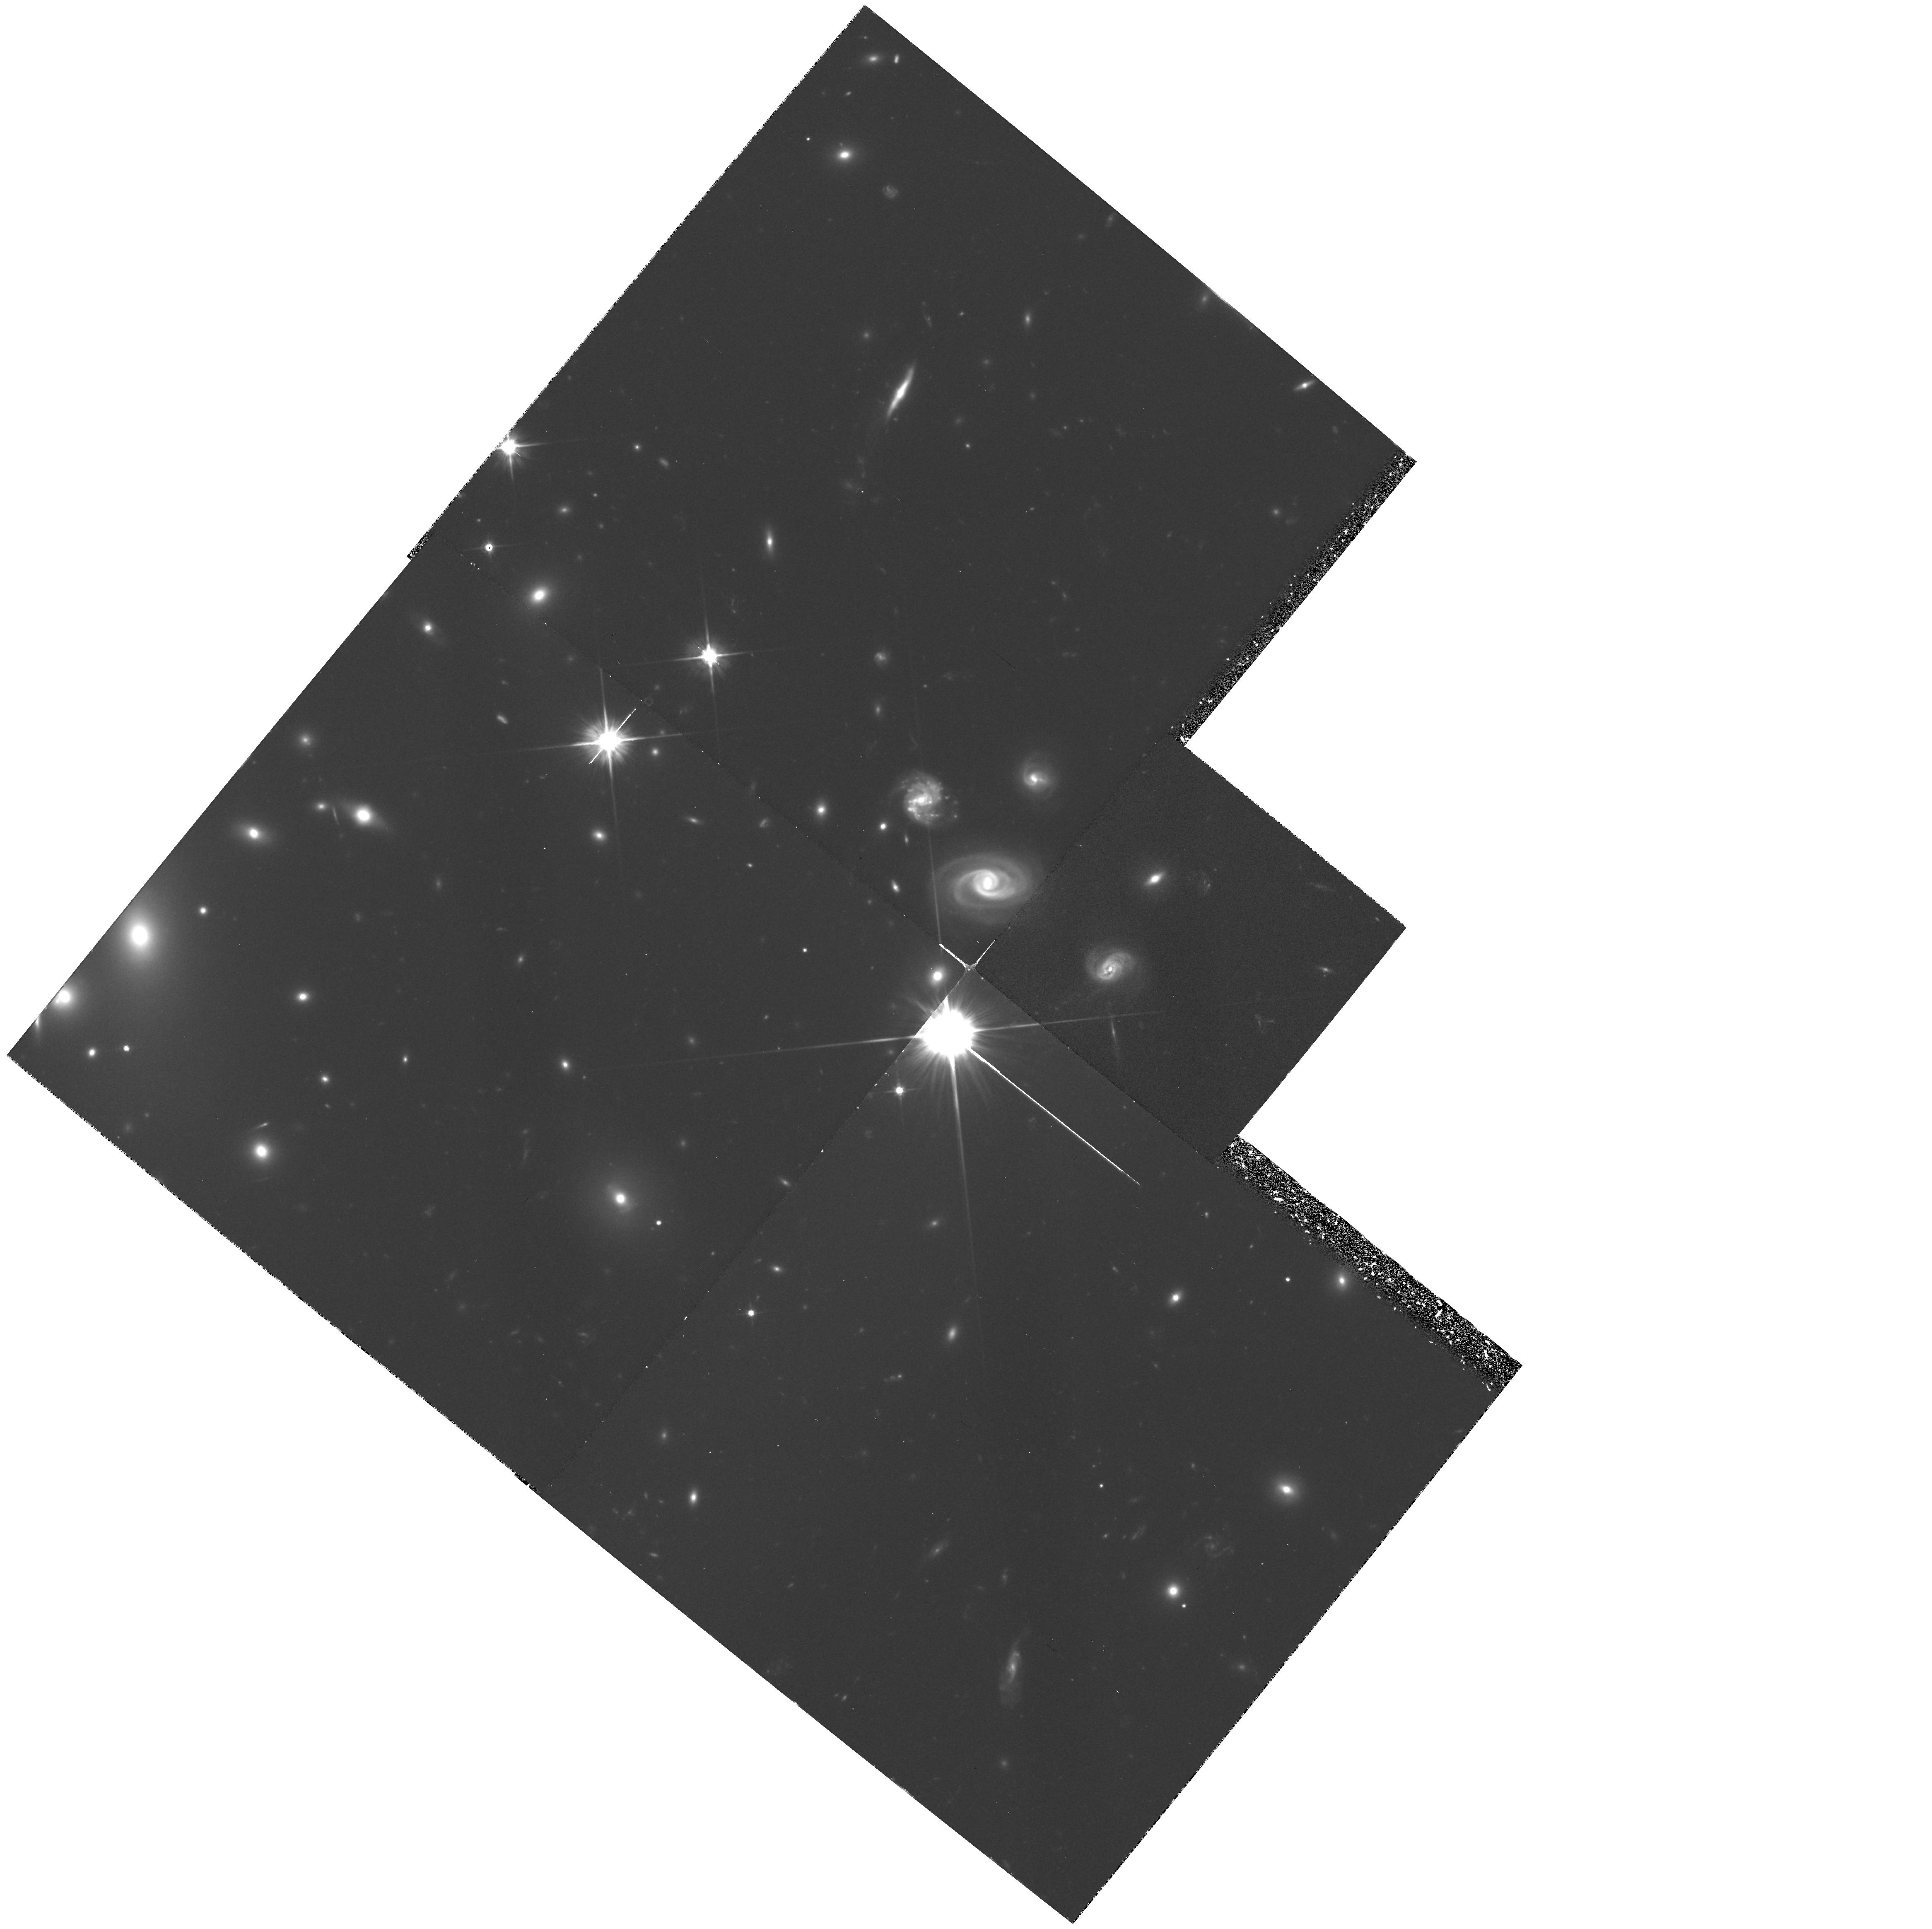
Target: ABELL0665-POS1
Instrument: WFPC2/PC
Filter: F606W
Exposure: 1.4 h
Observation ID: hst_5458_02_wfpc2_pc_f606w_u2gk02

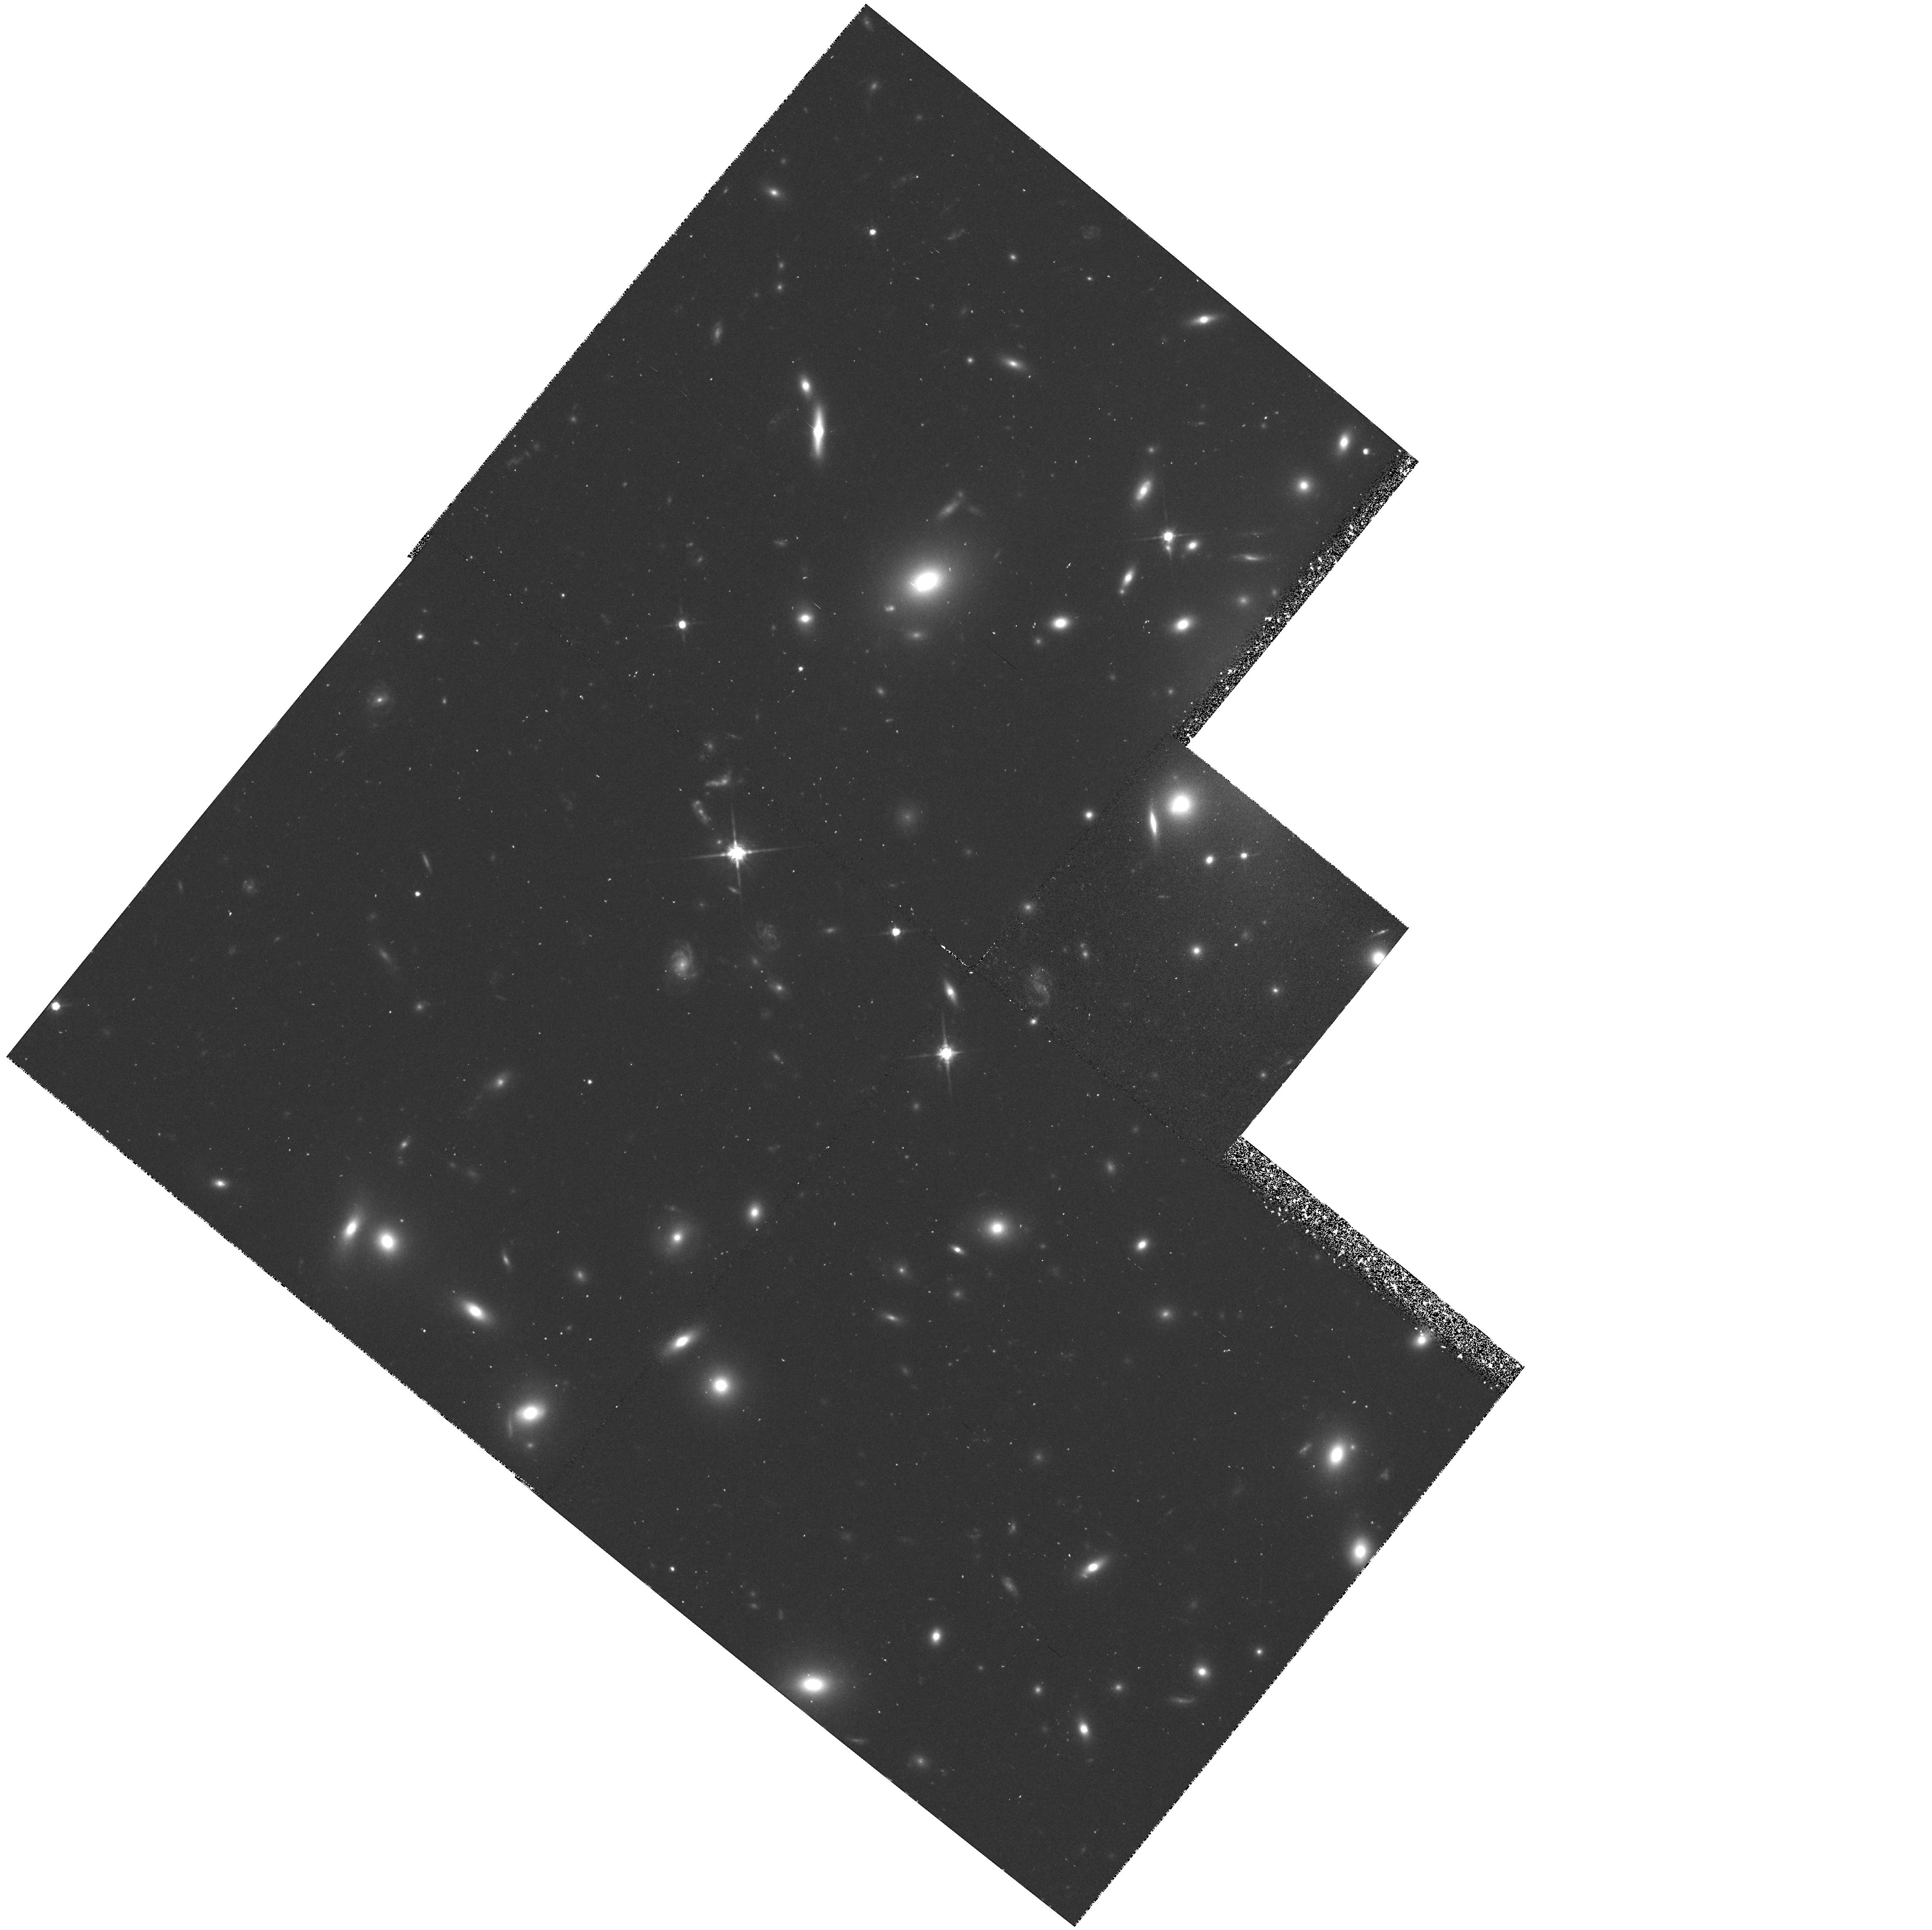
Target: ABELL0665-POS2
Instrument: WFPC2/PC
Filter: F814W
Exposure: 1.2 h
Observation ID: hst_5458_01_wfpc2_pc_f814w_u2gk01

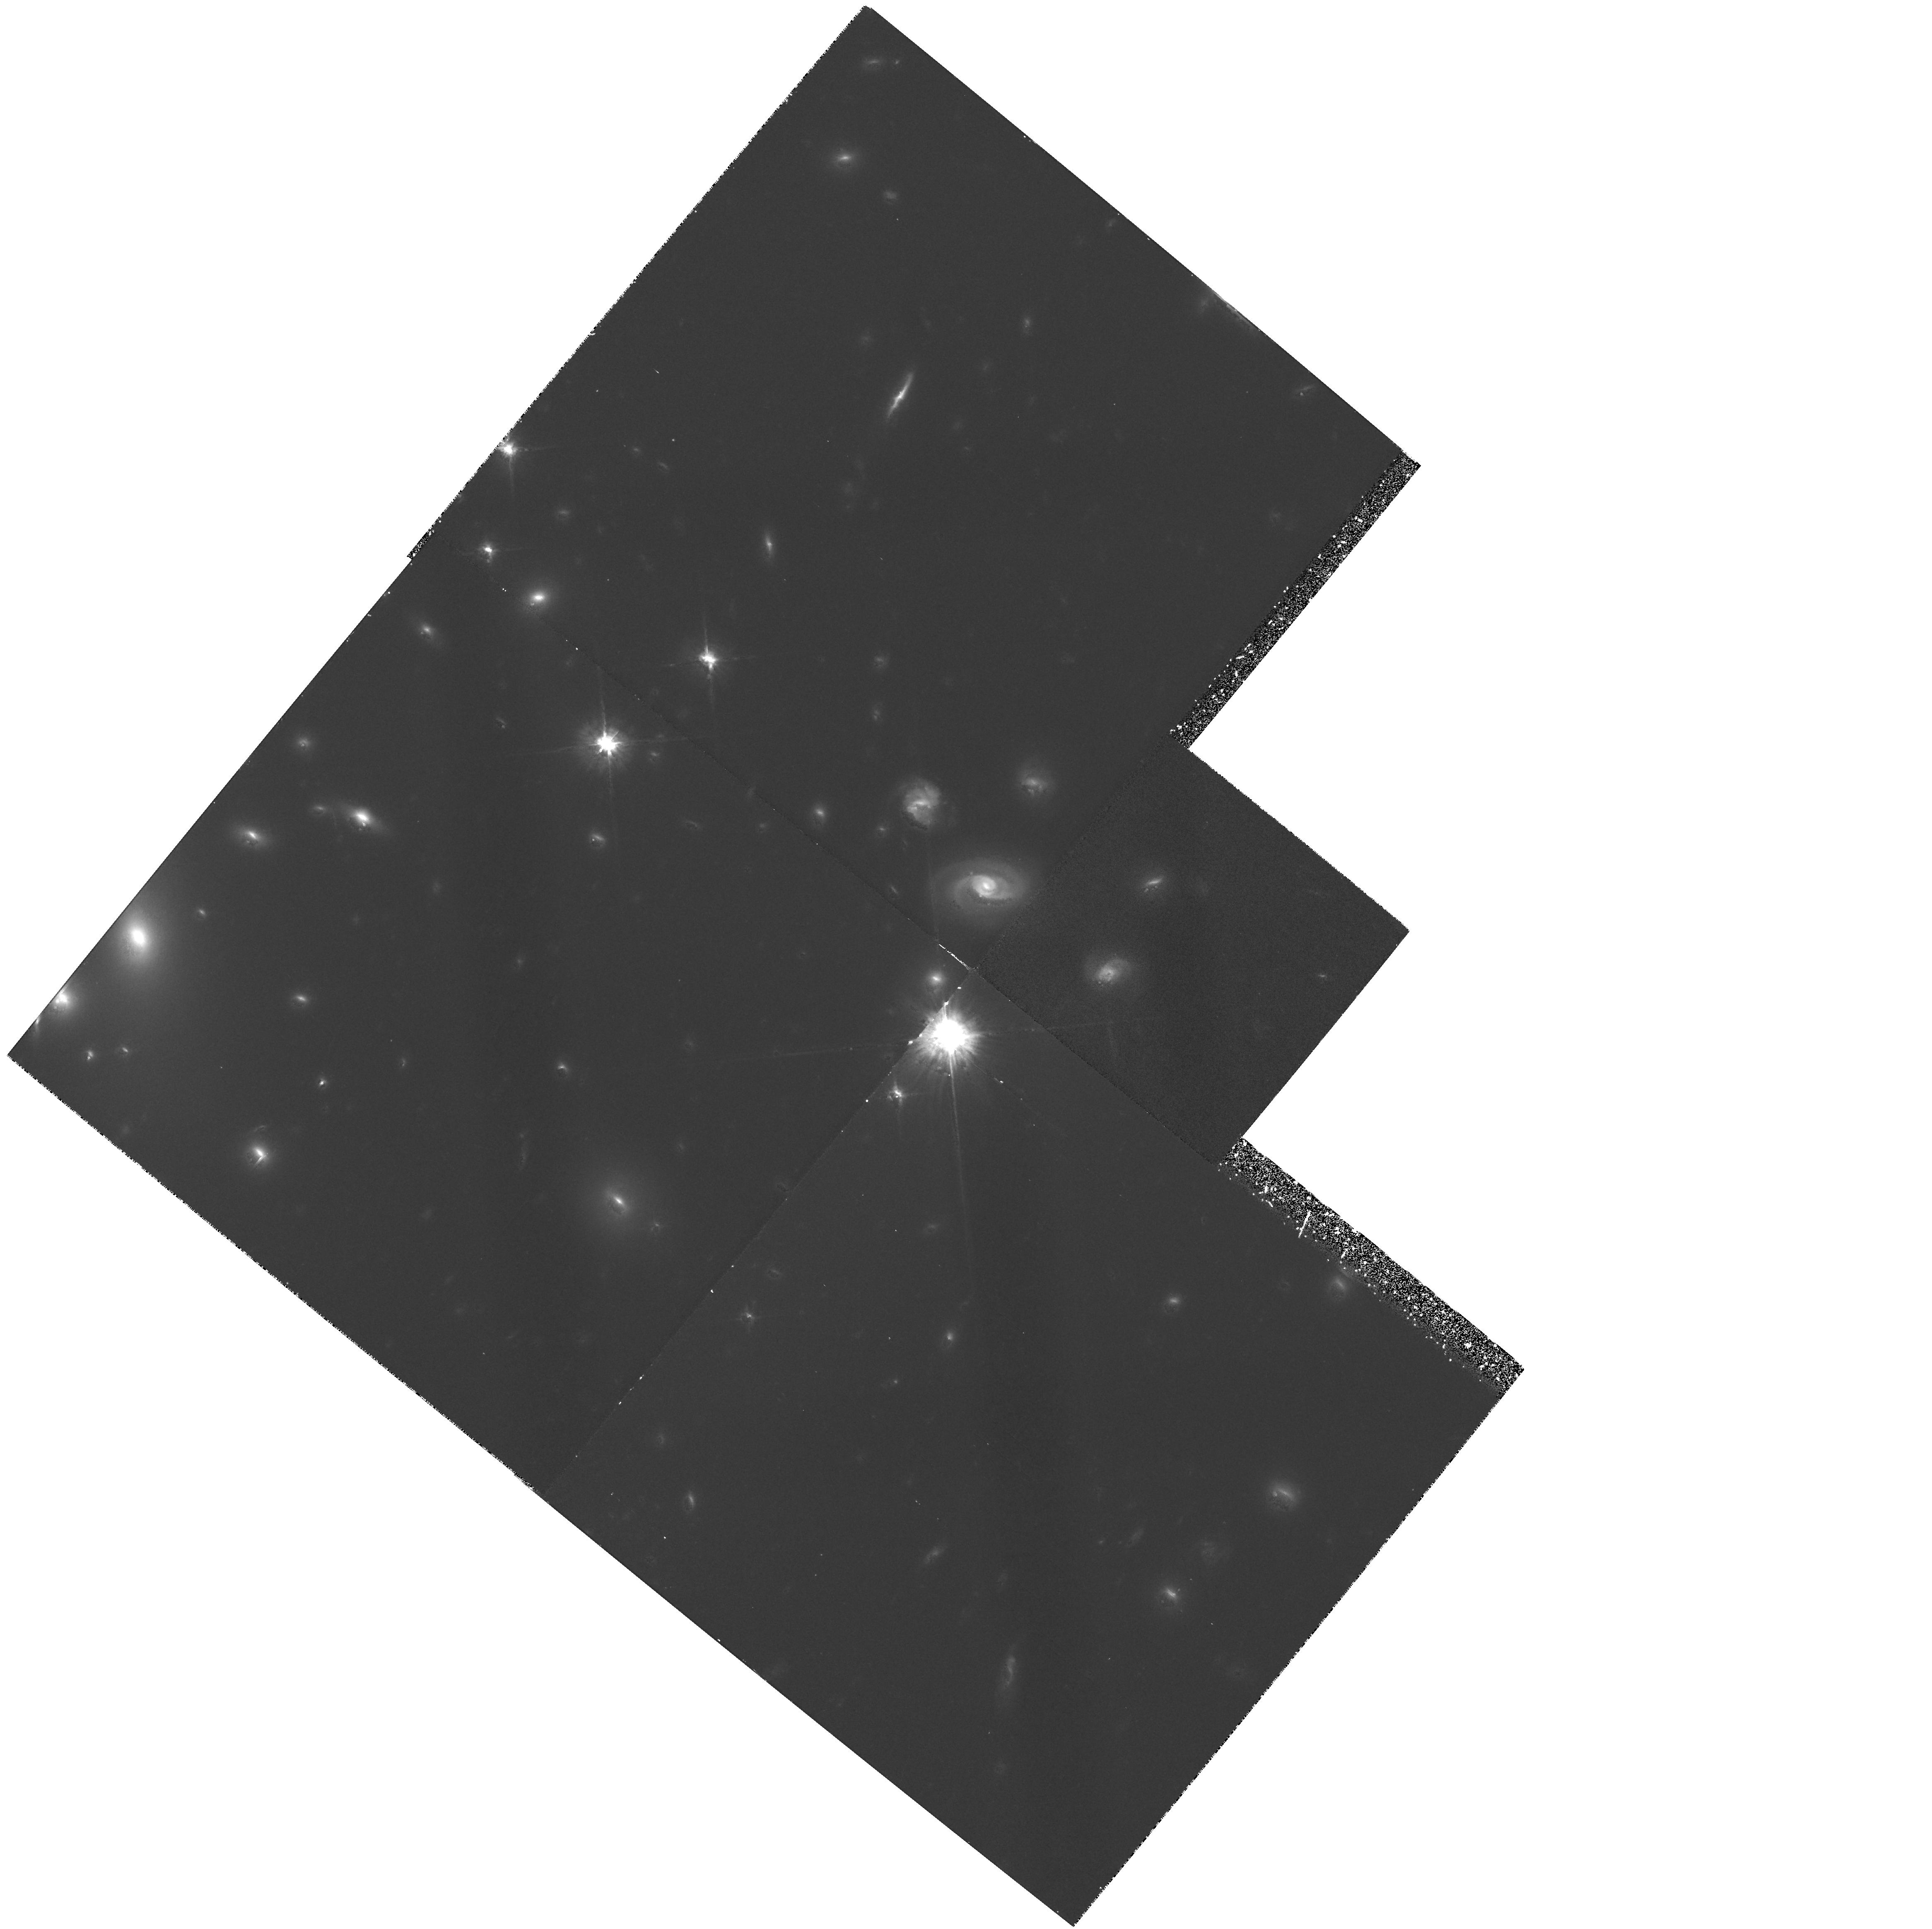
Target: ABELL0665-POS1
Instrument: WFPC2/PC
Filter: F814W
Exposure: 1.3 h
Observation ID: hst_5458_02_wfpc2_pc_f814w_u2gk02

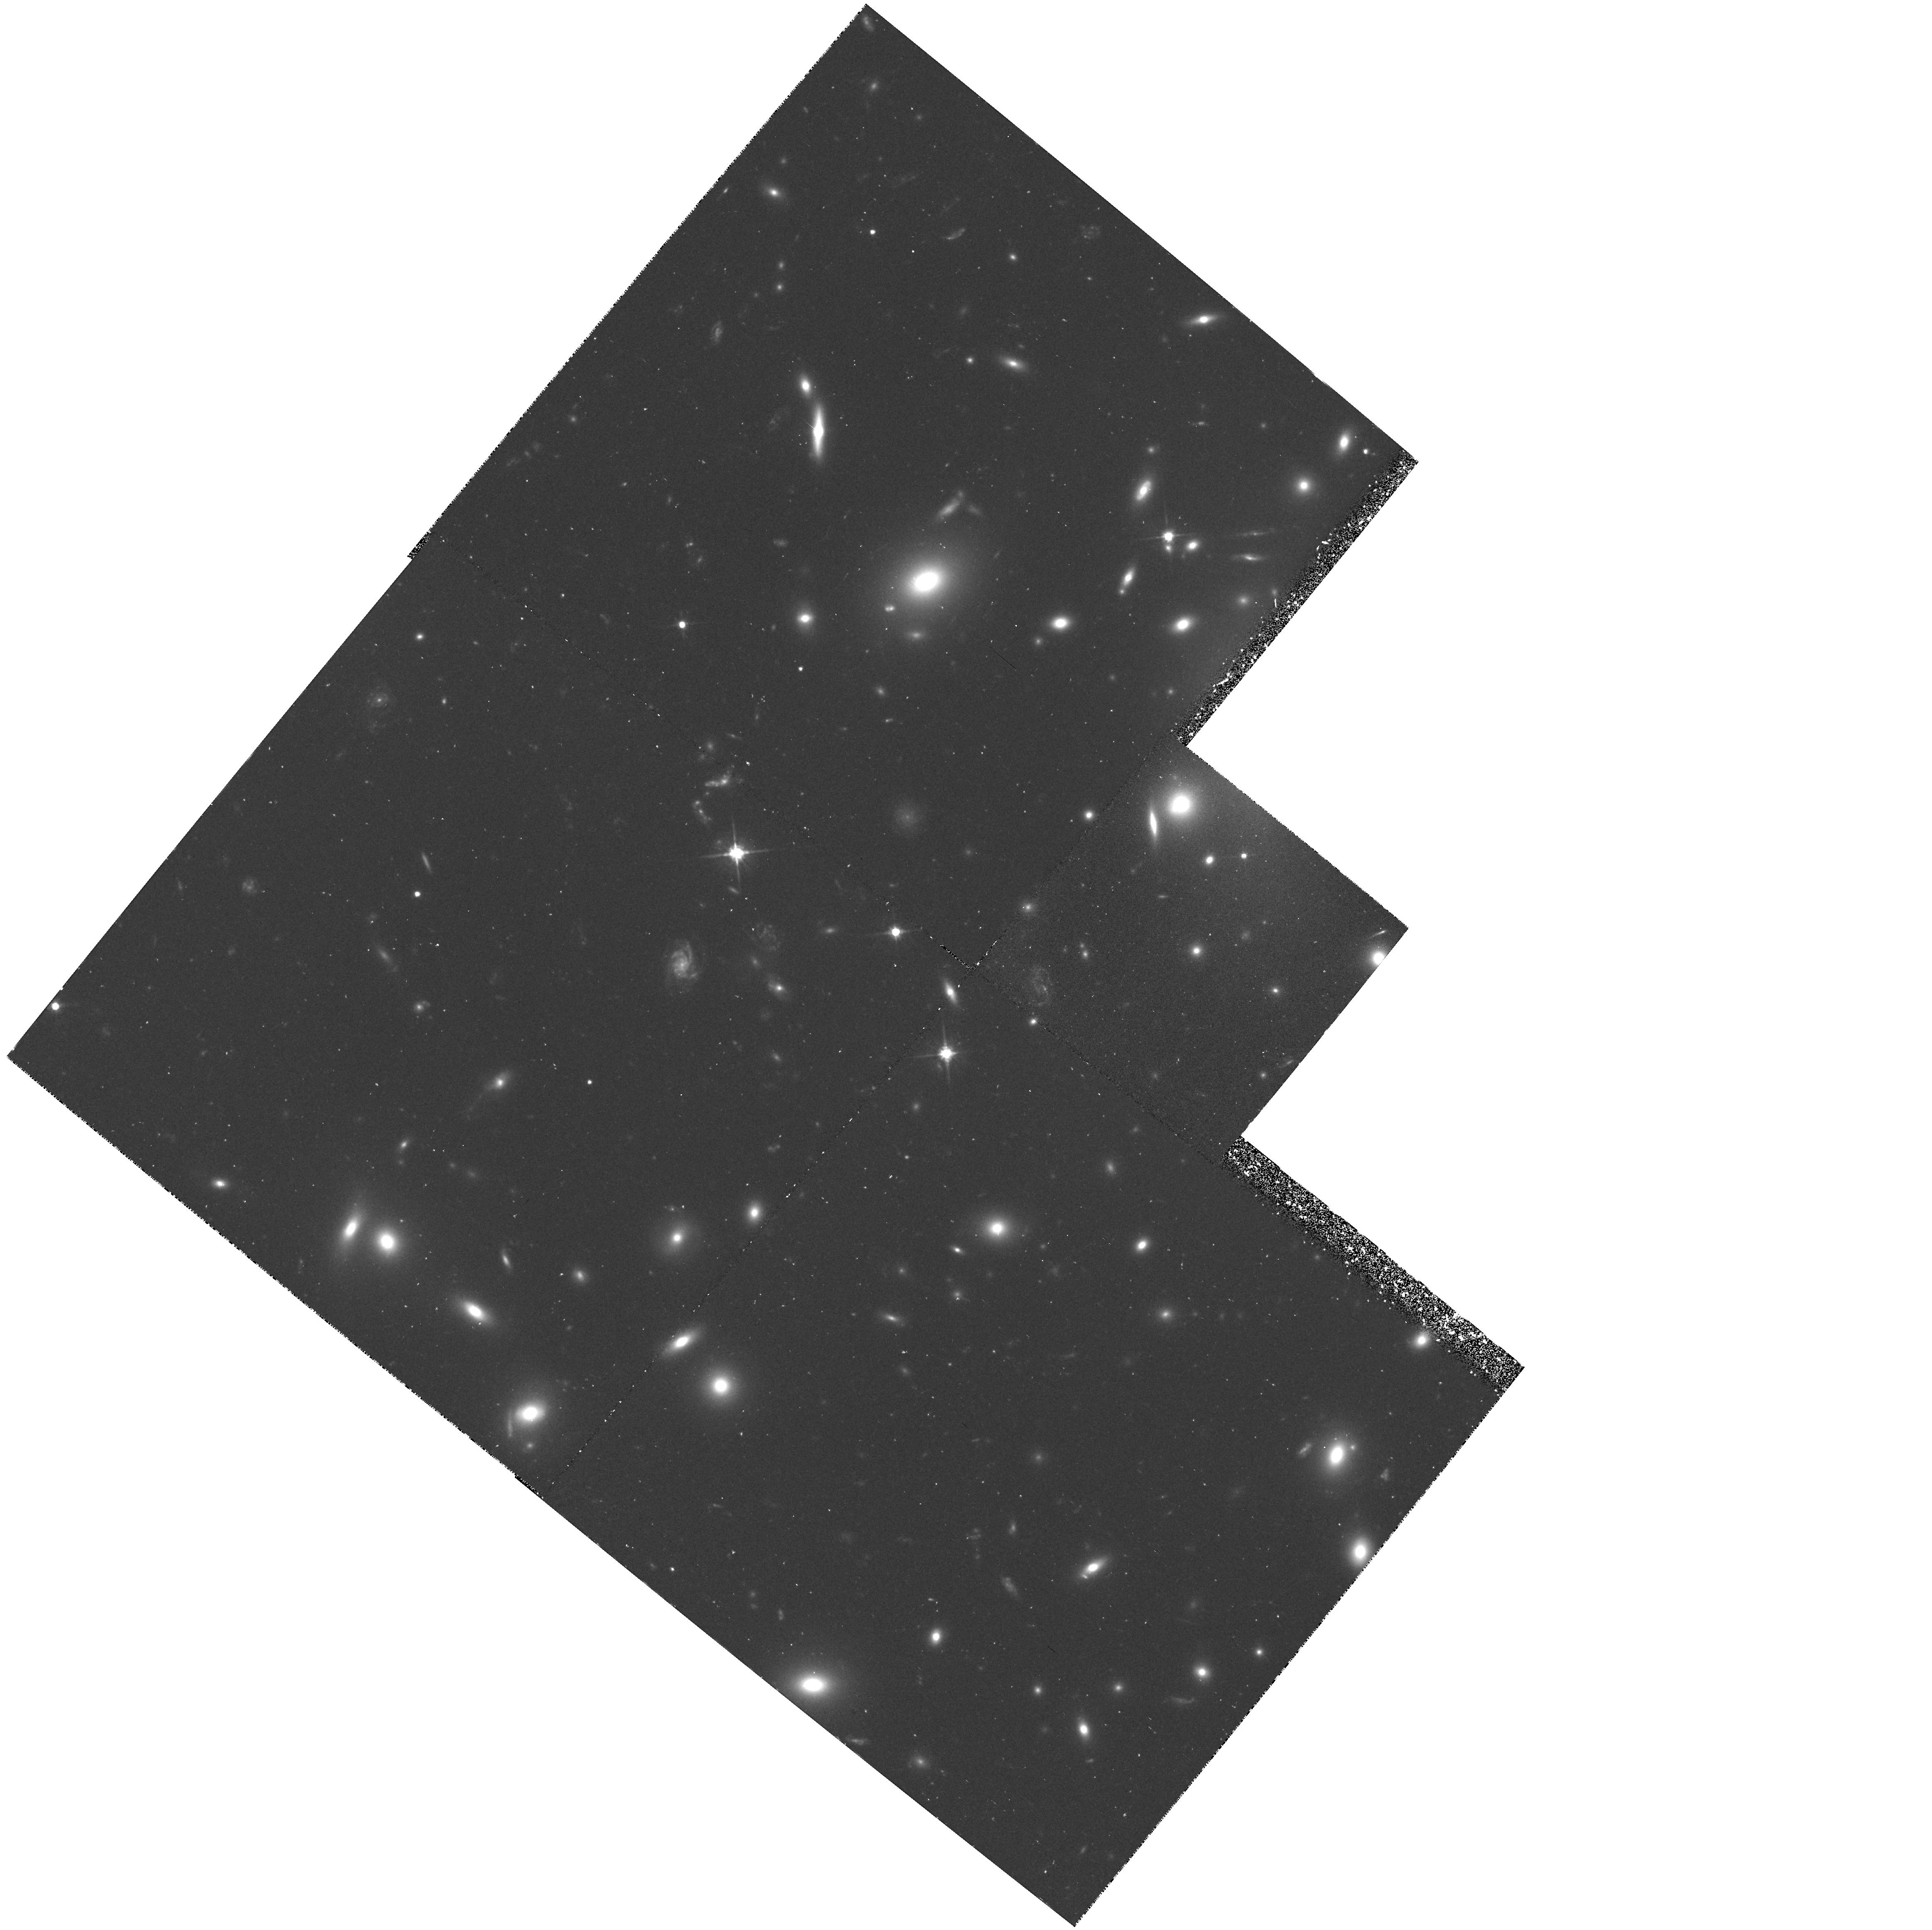
Target: ABELL0665-POS2
Instrument: WFPC2/PC
Filter: F606W
Exposure: 1.2 h
Observation ID: hst_5458_01_wfpc2_pc_f606w_u2gk01

EVOLUTION OF GALAXIES IN INTERMEDIATE REDSHIFT CLUSTERS : IMAGING OF ABELL 665 : CYCLE 4 MEDIUM (PI: Franx, Marijn)

One of the more fundamental problems in current astronomy is that of galaxy evolution. We still do not have good constraints on how galaxy densities, types, and luminosities evolve with redshift. Most studies until now have used only photometric and spectrophotometric information to derive 'spectral' classifications and luminosities. Whereas these methods will remain essential to understanding evolution, they are insufficient for a unique interpretation of the data. I have started a ground-based program to measure dynamical parameters of galaxies in intermediate redshift clusters. I have successfully measured velocity dispersions, and in some cases, rotational velocities. These dynamical data are a fundamental step forward towards quantifying the effects of 'passive evolution', mergers, starburst, etc. The first results on galaxies in Abell 665 at z=0.18 have demonstrated the value of these data amply: one of the galaxies is an E+A galaxy, rotates rapidly, and lies far off the Faber-Jackson relation measured for other cluster galaxies. This is the first time that such detailed information has become available on such a galaxy, and it provides insight into the mechanisms which cause the rapid evolution of galaxies in rich clusters (the Butcher--Oemler effect). Here it is proposed to obtain 2 color WFPC images of this galaxy, and the other cluster galaxies. This galaxy is ideally suited because of it brightness, rather low redshift, and the detailed groundbased data.